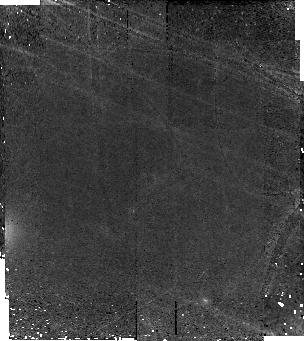
Target: ECDFS-3662
Instrument: NICMOS/NIC2
Filter: F160W
Exposure: 2.1 h
Observation ID: na0r06010

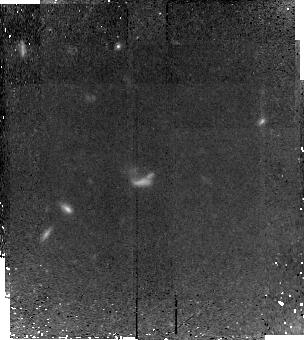
Target: ECDFS-10525
Instrument: NICMOS/NIC2
Filter: F160W
Exposure: 2.1 h
Observation ID: na0r10010

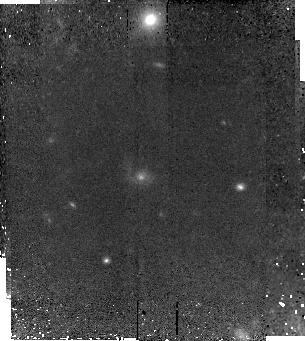
Target: ECDFS-5754
Instrument: NICMOS/NIC2
Filter: F160W
Exposure: 2.1 h
Observation ID: na0r08010

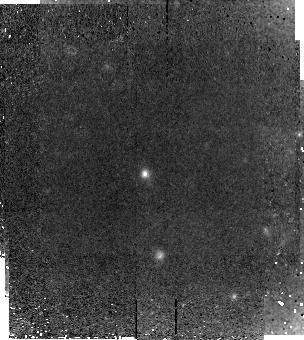
Target: 1030-2728
Instrument: NICMOS/NIC2
Filter: F160W
Exposure: 2.1 h
Observation ID: na0r05010

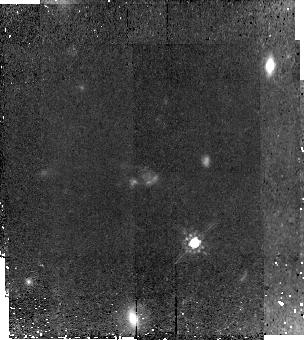
Target: ECDFS-3694
Instrument: NICMOS/NIC2
Filter: F160W
Exposure: 2.1 h
Observation ID: na0r07010

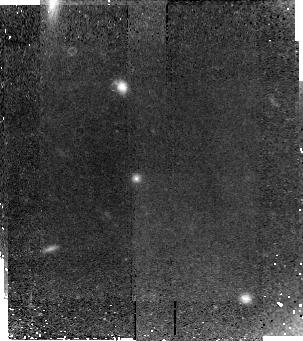
Target: 1030-2329
Instrument: NICMOS/NIC2
Filter: F160W
Exposure: 2.1 h
Observation ID: na0r04010

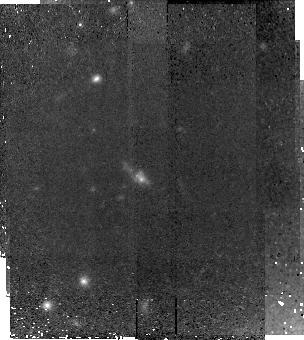
Target: 1030-1531
Instrument: NICMOS/NIC2
Filter: F160W
Exposure: 2.1 h
Observation ID: na0r02010

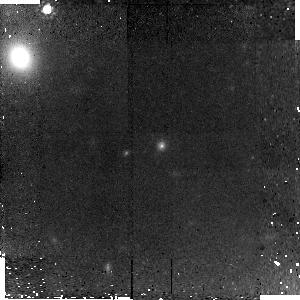
Target: ECDFS-3662-HOPR
Instrument: NICMOS/NIC2
Filter: F160W
Exposure: 1.4 h
Observation ID: na0r56010

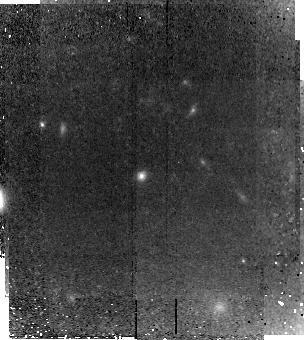
Target: 1030-2026
Instrument: NICMOS/NIC2
Filter: F160W
Exposure: 2.1 h
Observation ID: na0r03010

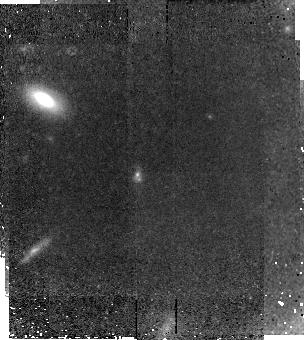
Target: 1030-807
Instrument: NICMOS/NIC2
Filter: F160W
Exposure: 2.1 h
Observation ID: na0r01010

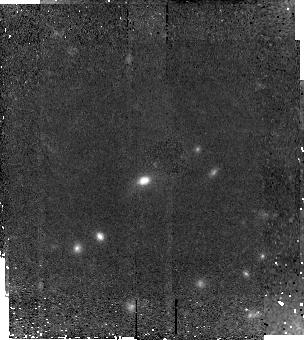
Target: ECDFS-3896
Instrument: NICMOS/NIC2
Filter: F160W
Exposure: 2.1 h
Observation ID: na0r09010

Extreme makeovers: Tracing the transformation of massive galaxies at z~2.5 (PI: Kriek, Mariska)

To obtain a full spectroscopic census of the universe at z~2.5 we have conducted a near-infrared spectroscopic survey for K-selected galaxies. We found that, in contrast to the local universe, massive high-redshift galaxies span a wide range of properties, varying from (dusty) star burst to "red and dead" galaxies. This may imply that massive galaxies transform from star-forming to quiescent galaxies in the targeted redshift range. To understand whether the 9 quiescent galaxies in our sample are the progenitors of local elliptical, we are observing them in the current cycle with NIC2. For cycle 16 we propose to complete our sample of massive z~2.5 galaxies and image the remaining 10 galaxies, which all have emission lines. Based on emission-line diagnostics, 6 of these galaxies are identified as star-forming objects and 4 harbor an active galactic nucleus. The goals are to 1) determine whether star formation in massive z~2.5 galaxies takes place in disks or is triggered by merger activity, 2) derive the contribution of AGNs to the rest-frame optical emission, and 3) test whether the morphologies are consistent with the idea that the star-forming galaxies, AGNs, and quiescent galaxies represent subsequent phases of an evolutionary sequence. The combination of both programs will provide the first morphological study of a spectroscopically confirmed massive galaxy sample at z~2.5.